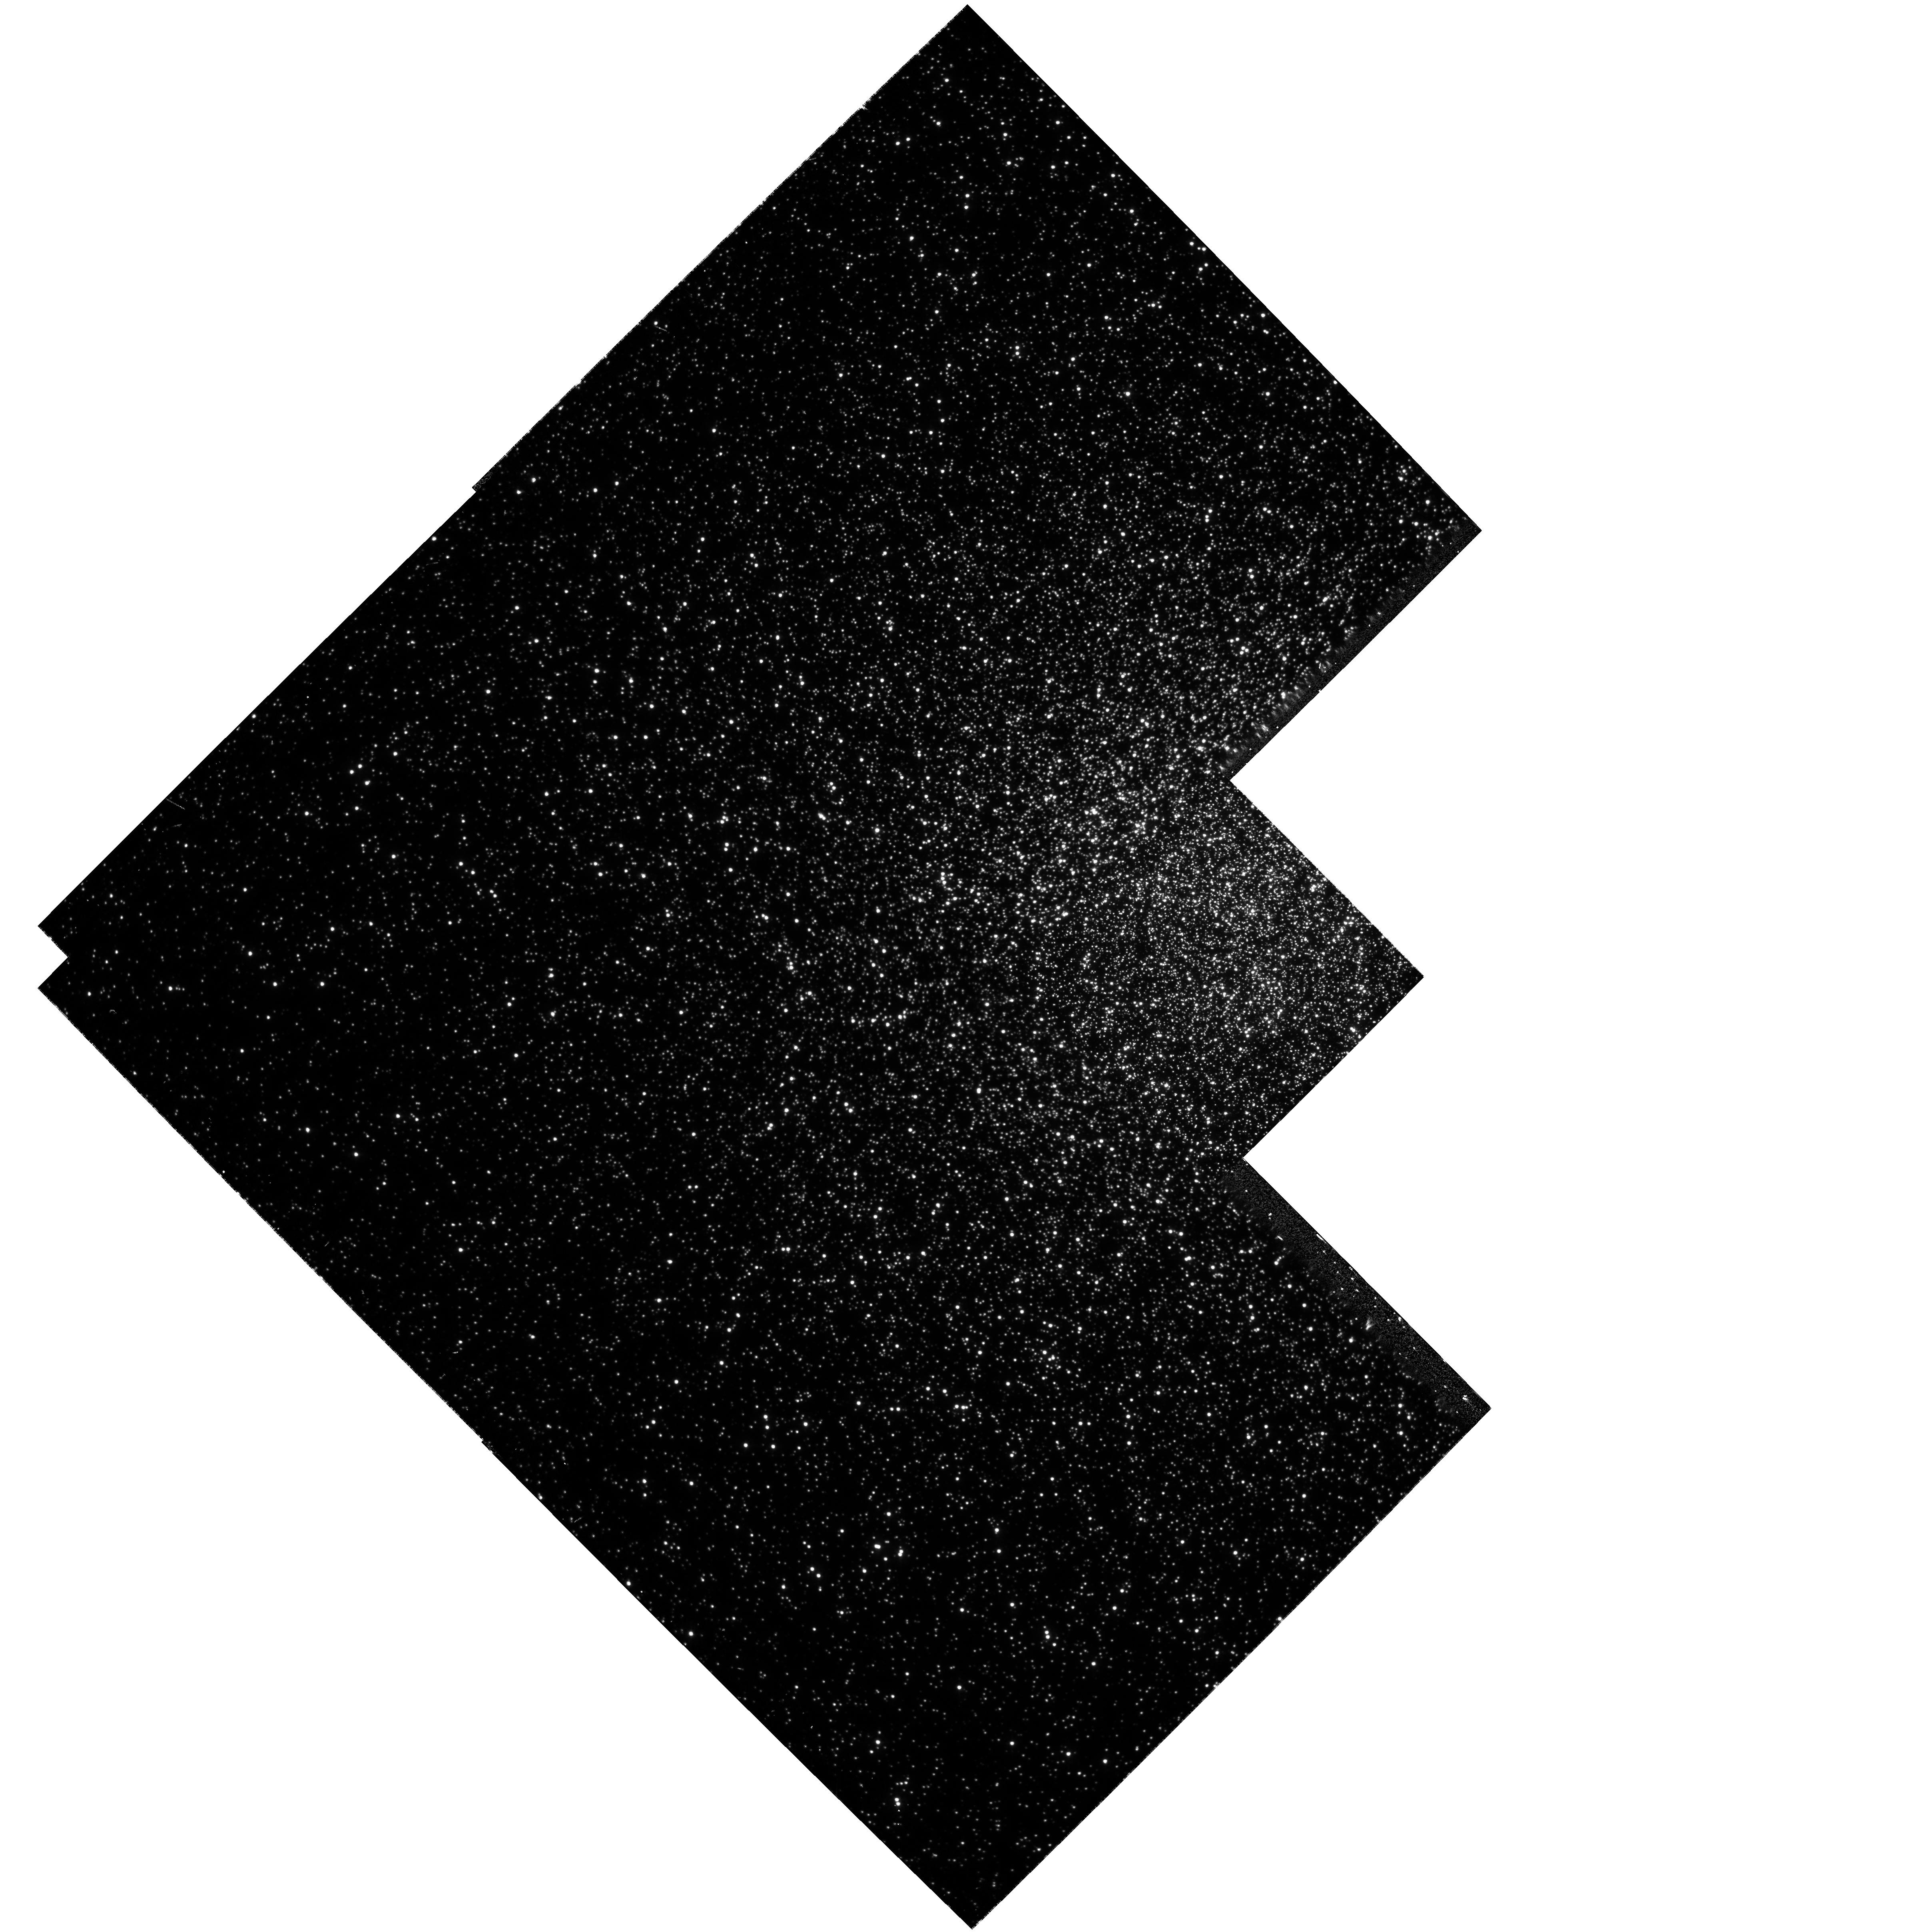
Target: NGC104
Instrument: WFPC2/PC
Filter: F336W
Exposure: 43 min
Observation ID: hst_9266_a4_wfpc2_pc_f336w_u6ima4

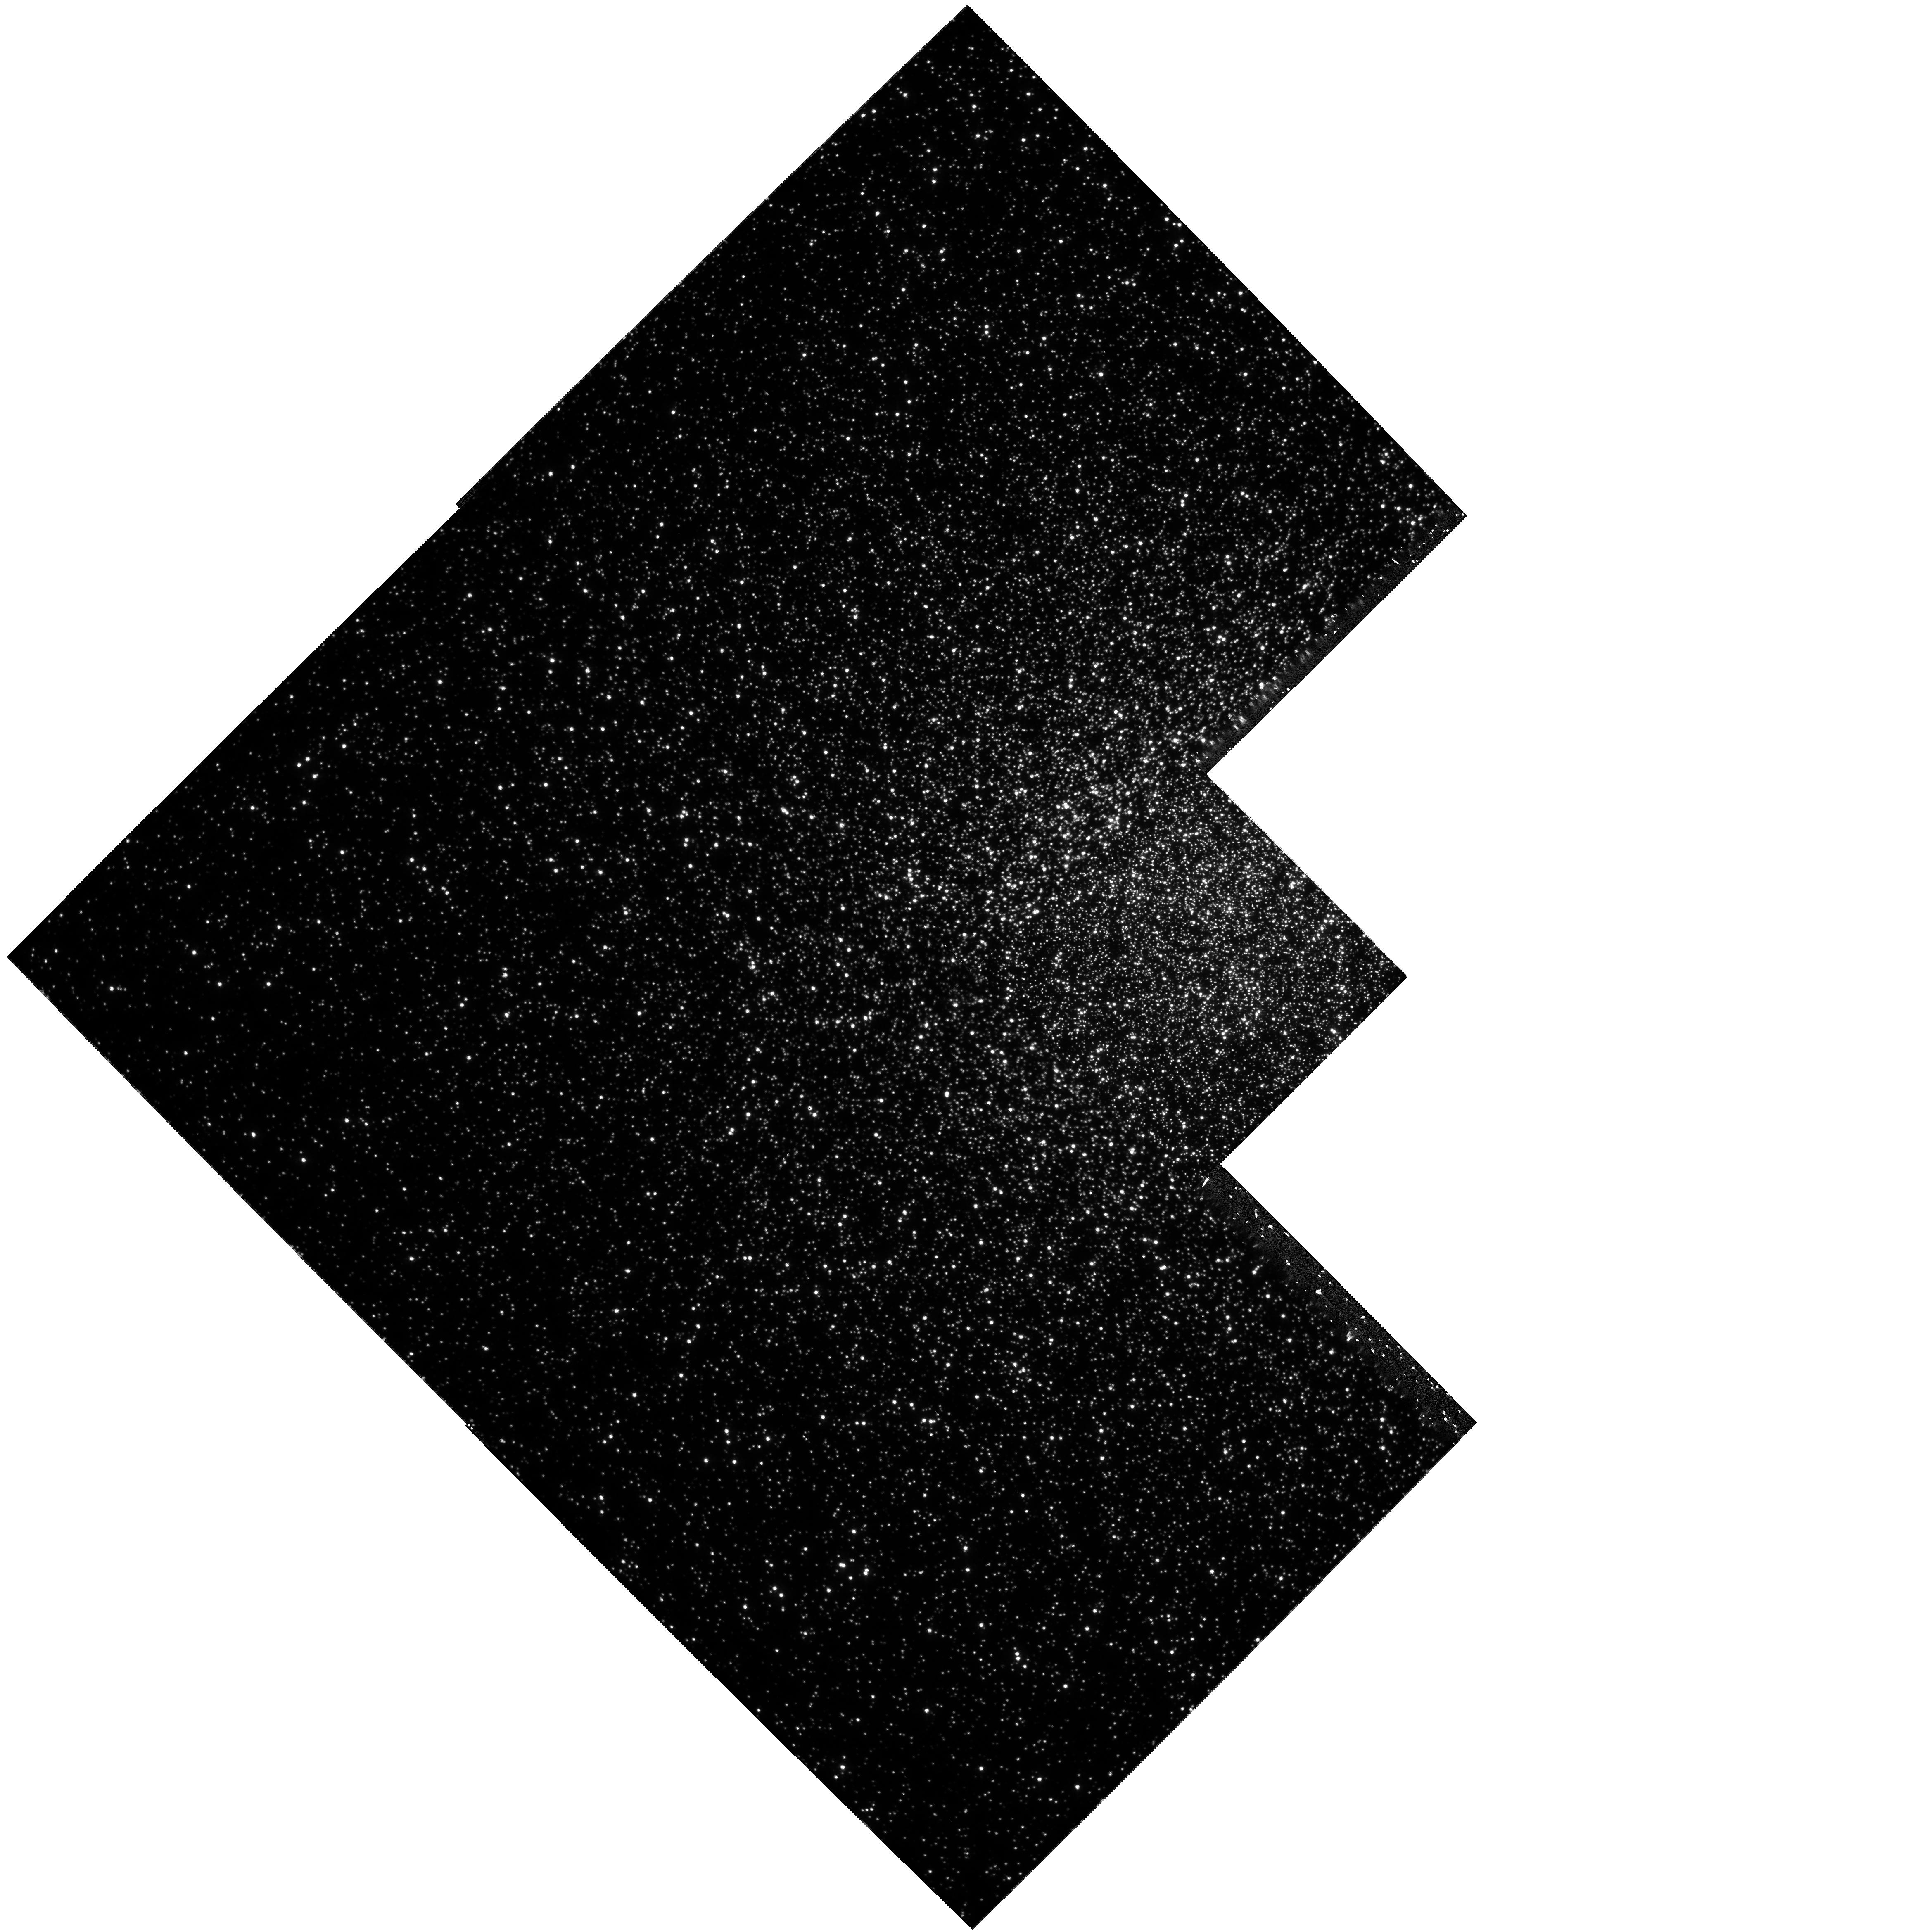
Target: NGC104
Instrument: WFPC2/PC
Filter: F336W
Exposure: 40 min
Observation ID: hst_9266_a2_wfpc2_pc_f336w_u6ima2

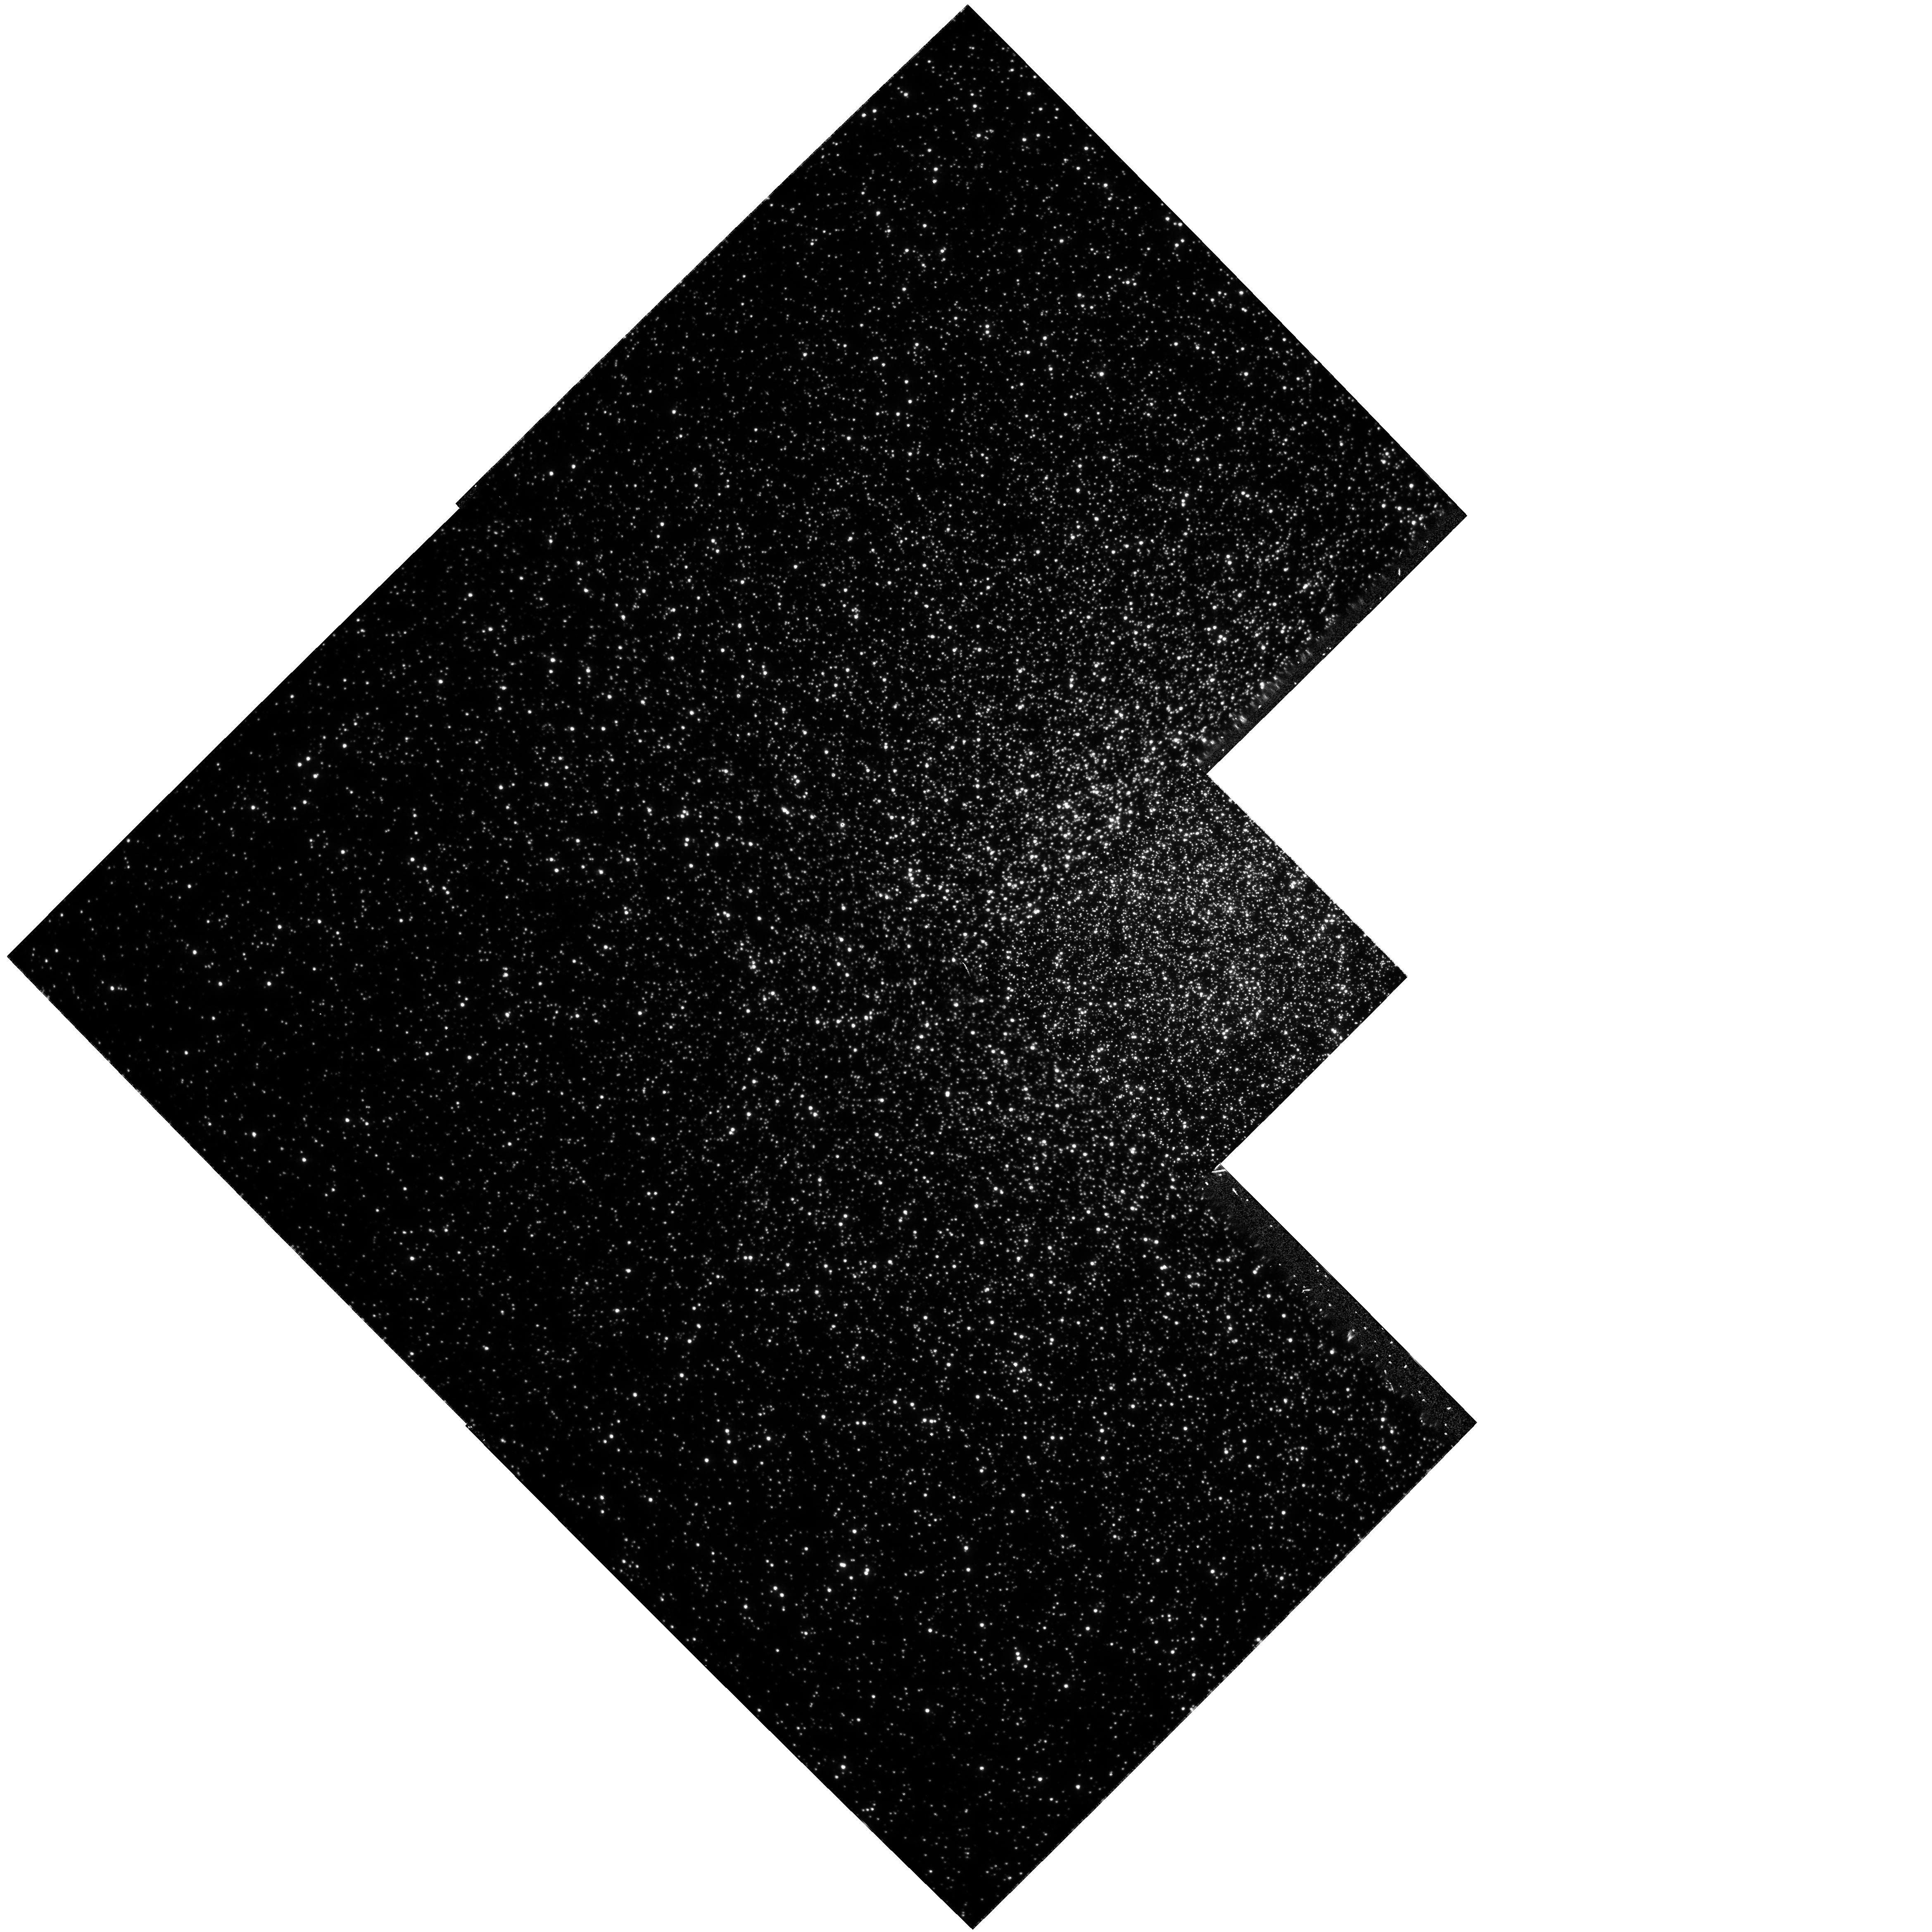
Target: NGC104
Instrument: WFPC2/PC
Filter: F336W
Exposure: 40 min
Observation ID: hst_9266_a1_wfpc2_pc_f336w_u6ima1

STIS Recovery Proposal 2 (PI: Gilliland, Ronald L)

Enabling of STIS imaging science after the switch to Side 2 electronics requires verification of aperture position. The lack of CCD temperature control on Side 2 implies that a check of position and plate scale stability should be obtained. The field in 47 Tuc previously observed for GO-8267 provides a well calibrated reference for which any deviations in x, y position and plate scale can be accurately tracked. The sensitivity in both CLEAR and Longpass filters will also be verified. There will be 3 one orbit visits separated by about 5 orbits each intended to sample different thermal environments. Exposures will be taken in parallel with WFPC2 to allow precise tracking of results with respect to previous nominal behavior.